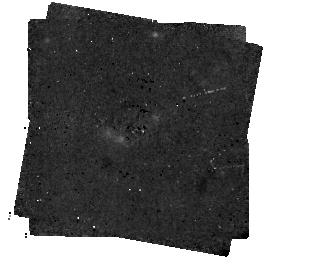
Target: HD202628
Instrument: MIRI/CORON
Filter: F1140C+4QPM_1140
Exposure: 1 h
Observation ID: jw02538-c1017_t002_miri_f1140c-mask1140

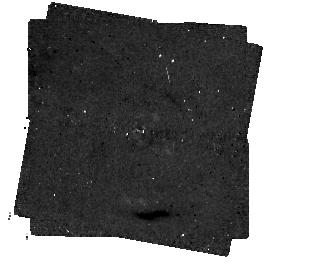
Target: GJ14
Instrument: MIRI/CORON
Filter: F1140C+4QPM_1140
Exposure: 1 h
Observation ID: jw02538-c1016_t001_miri_f1140c-mask1140

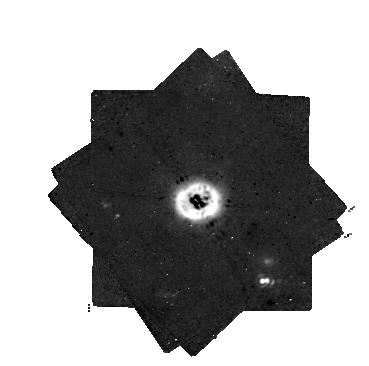
Target: HD21997
Instrument: MIRI/CORON
Filter: F1140C+4QPM_1140
Exposure: 3 h
Observation ID: jw02538-c1018_t003_miri_f1140c-mask1140

Using JWST to search for Planetary Sculptors in an ALMA-Selected Sample of Debris Disks (PI: Hinkley, Sasha)

Using the MIRI Four-Quadrant Phase Mask Coronagraph operating with the F1550C filter, we will directly image the massive planets that are responsible for sculpting the sharp inner edges of nearby debris disk systems that have been imaged with ALMA. We use semi-analytical models to derive a lower limit on the planet mass, as well as an outer estimate to the planet orbital separation. To estimate our sensitivity to planets, we use the most up-to-date simulations of MIRI coronagraphic performance to generate detection probability maps for our observations. Comparing these estimates of our expected sensitivity with MIRI to the predicted mass and separations of the planet in the system allows us to identify three systems (GJ14, HD207129, and HD202628) in which we will have a high confidence of detecting a planet in each of the three systems with expected masses ranging from ~0.3 to 1.0 Jupiter masses. Not only will the identification of these planetary mass companions provide clear evidence that they are indeed responsible for sculpting the dust disk, but such objects will be ideal for subsequent follow-up observations for atmospheric characterization using the suite of wavelengths afforded by JWST.